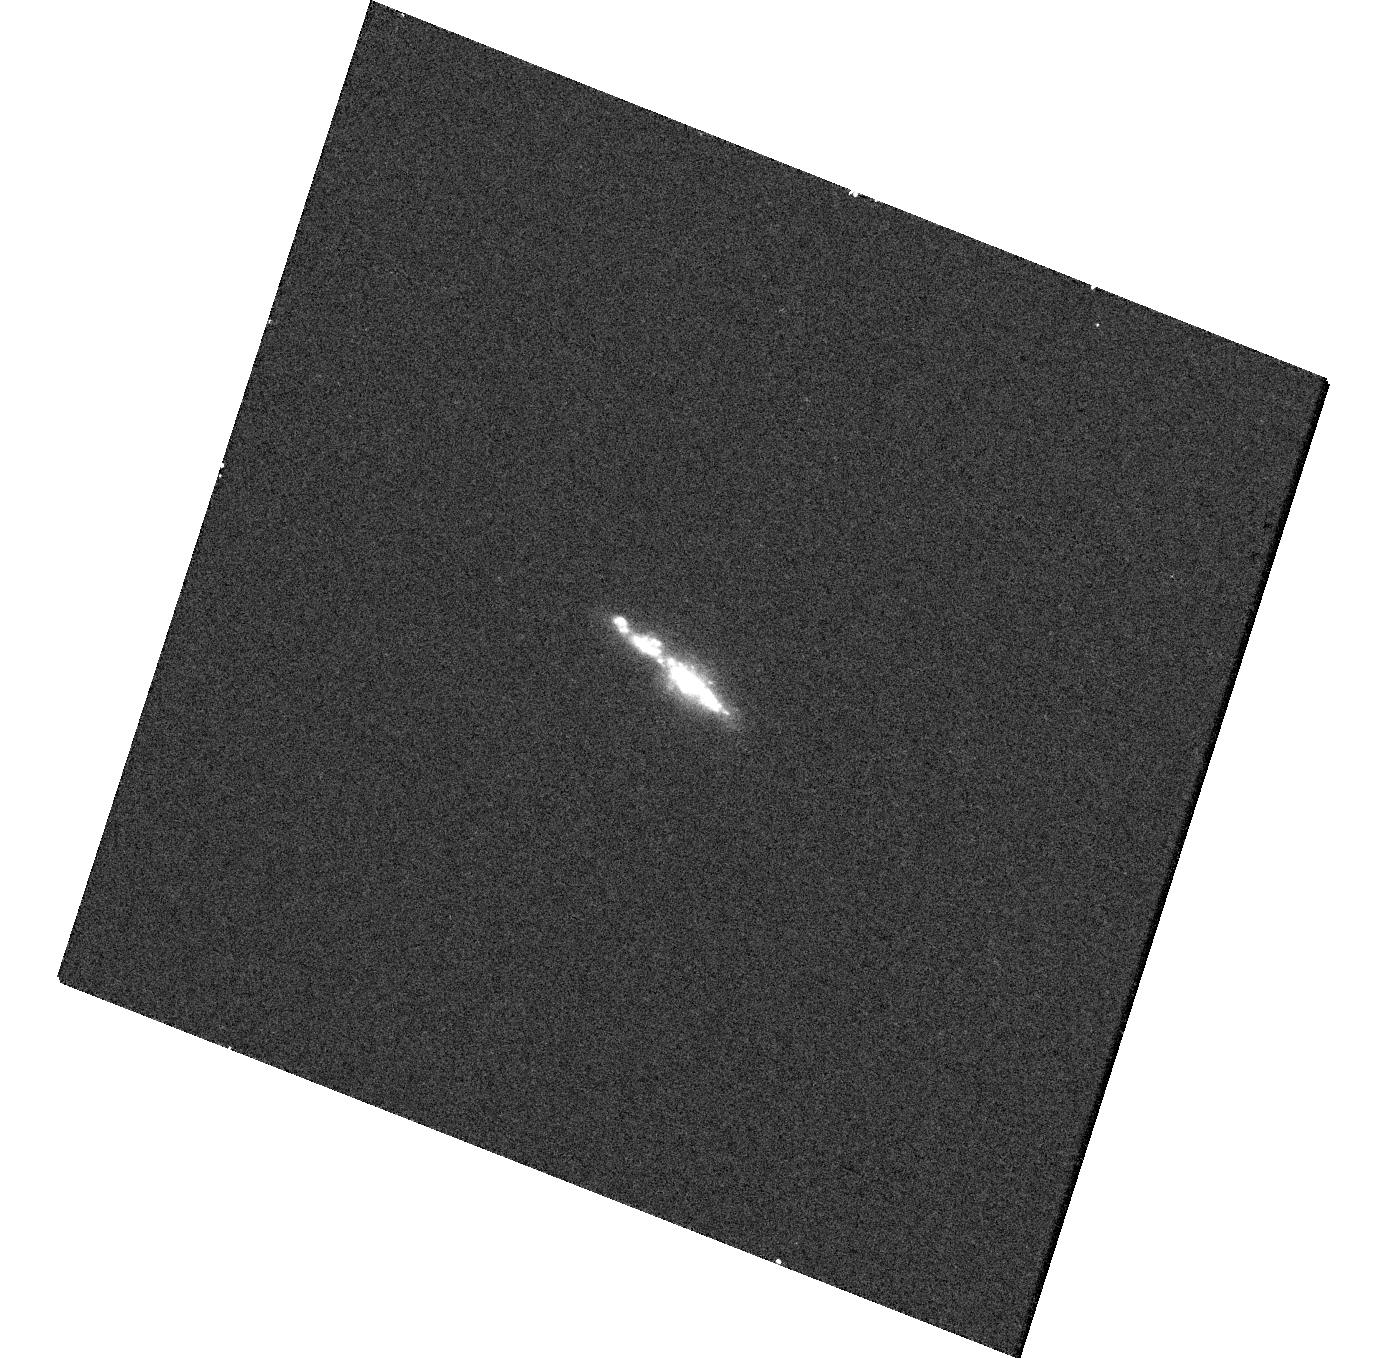
Target: J-PLUS-EELG-6. Instrument: WFC3/UVIS. Filter: F225W. Exposure: 13 min. Observation ID: hst_17578_06_wfc3_uvis_f225w_ifaq06

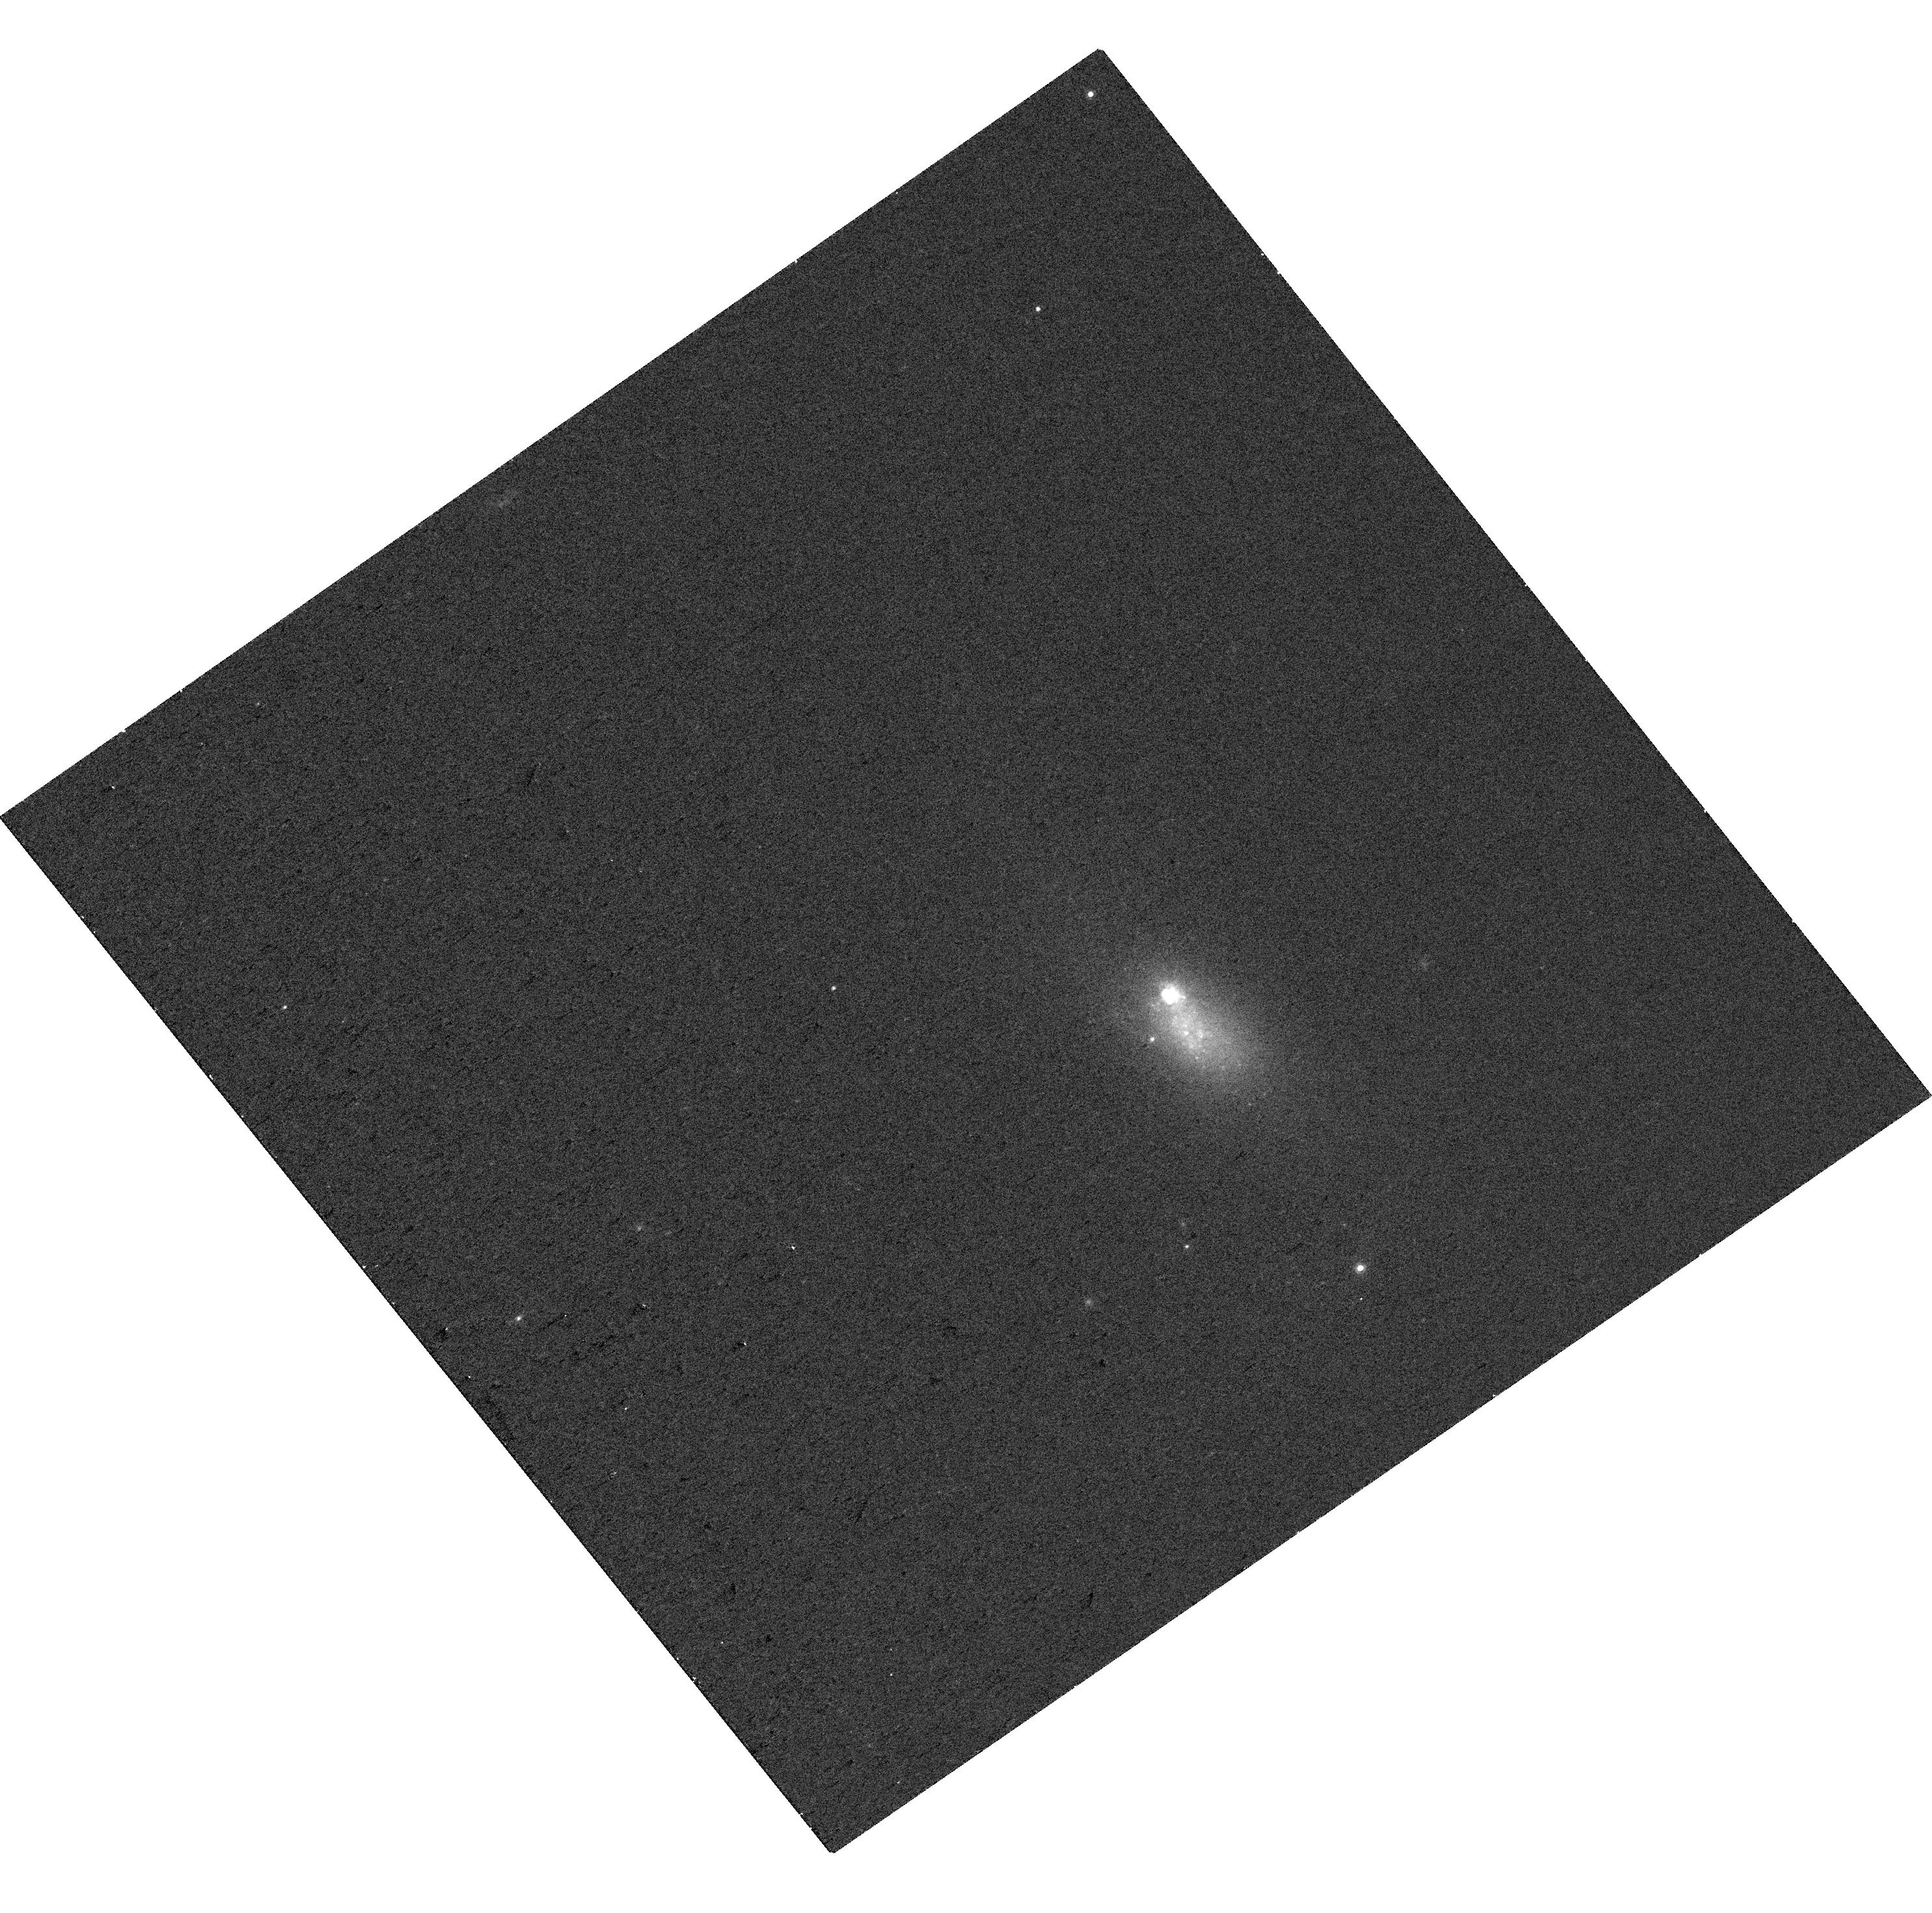
Target: J-PLUS-EELG-1. Instrument: WFC3/UVIS. Filter: F775W. Exposure: 5 min. Observation ID: hst_17578_01_wfc3_uvis_f775w_ifaq01

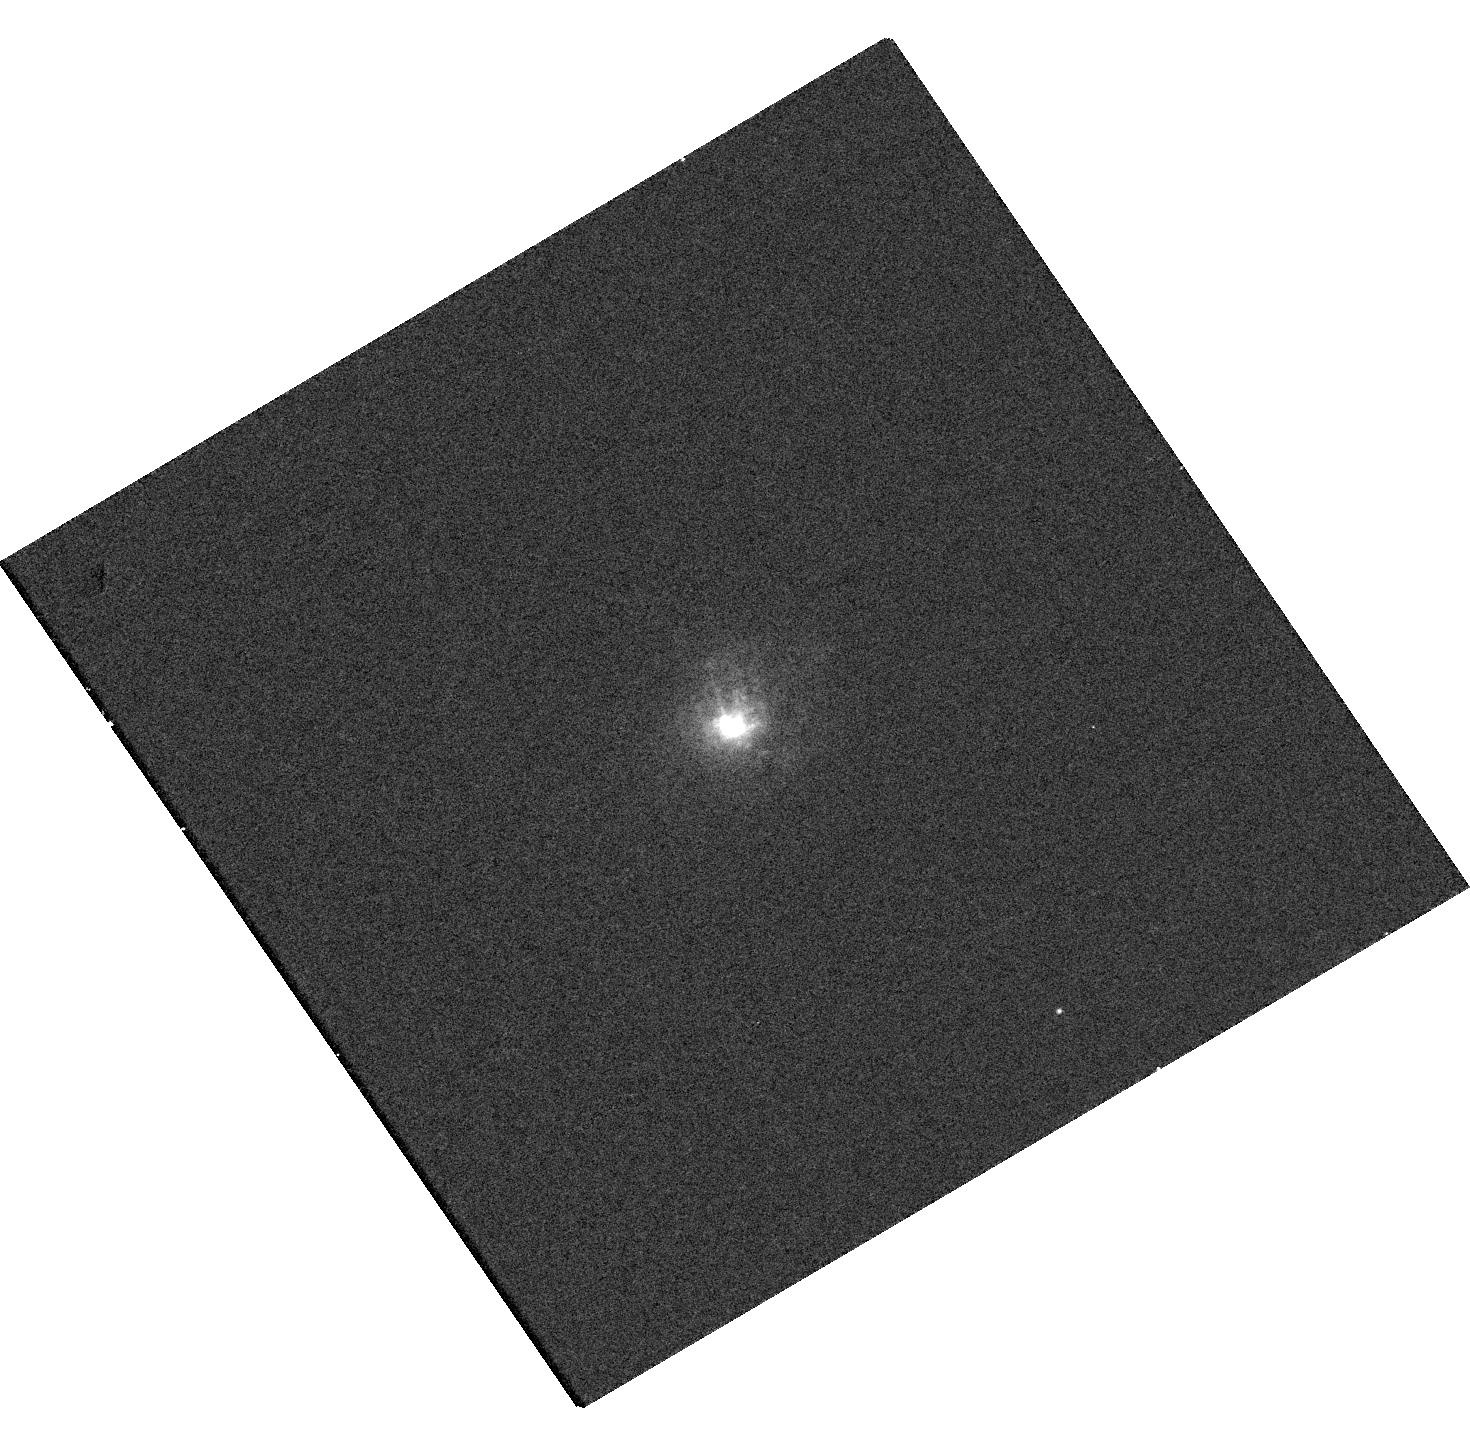
Target: J-PLUS-EELG-2. Instrument: WFC3/UVIS. Filter: F665N. Exposure: 10 min. Observation ID: hst_17578_02_wfc3_uvis_f665n_ifaq02

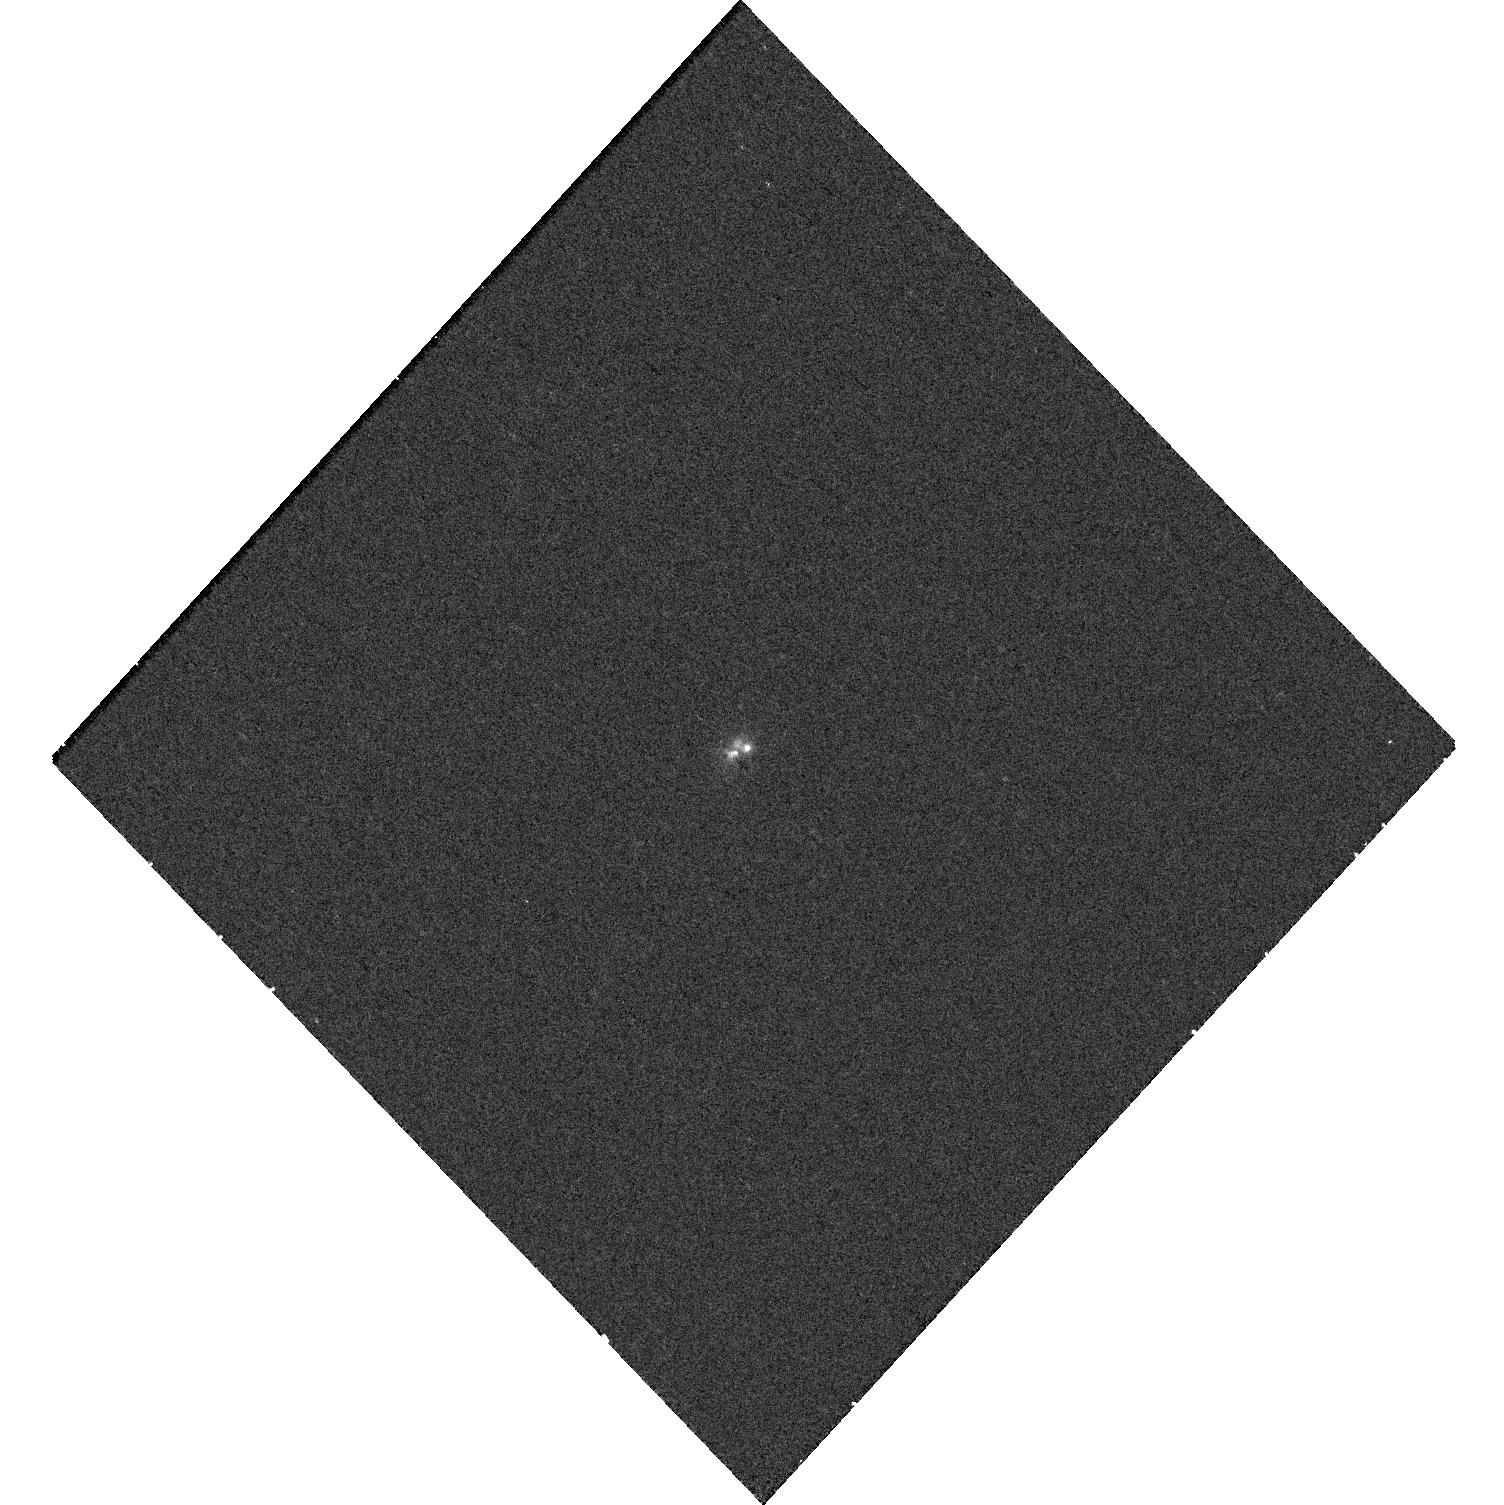
Target: J-PLUS-EELG-3. Instrument: WFC3/UVIS. Filter: F225W. Exposure: 11 min. Observation ID: hst_17578_03_wfc3_uvis_f225w_ifaq03

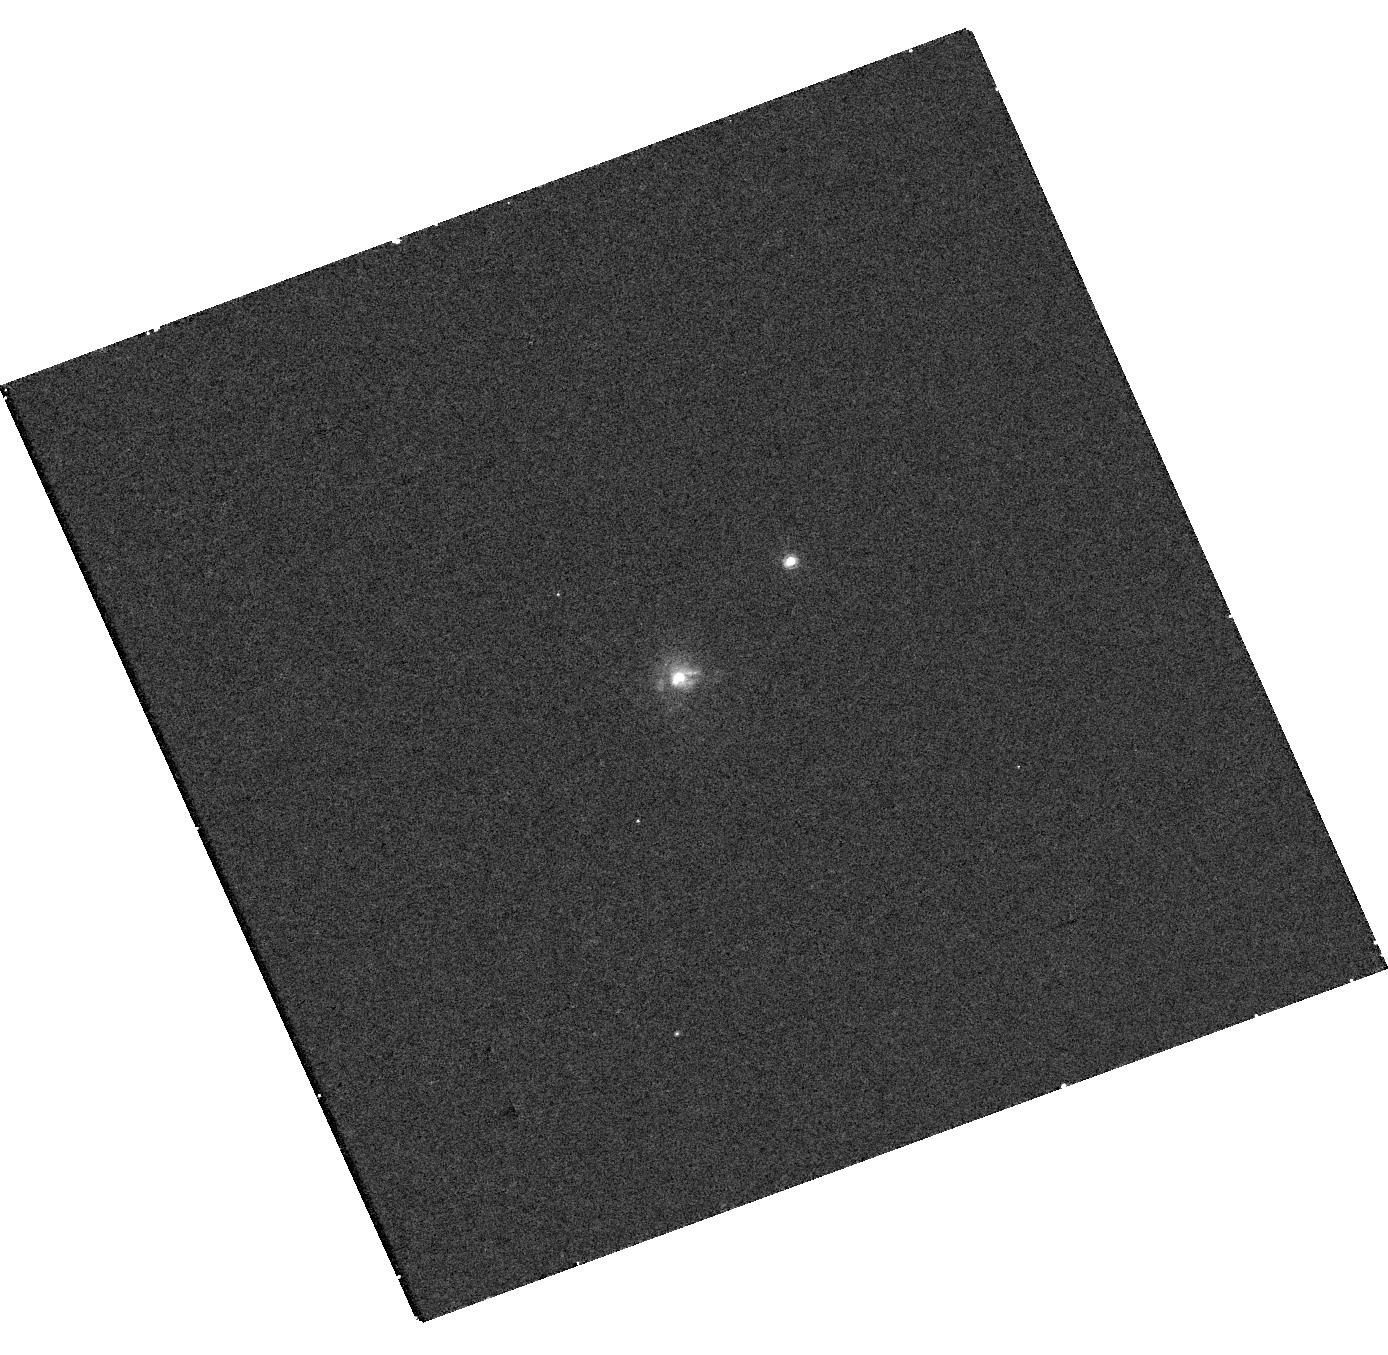
Target: J-PLUS-EELG-4. Instrument: WFC3/UVIS. Filter: F673N. Exposure: 10 min. Observation ID: hst_17578_04_wfc3_uvis_f673n_ifaq04

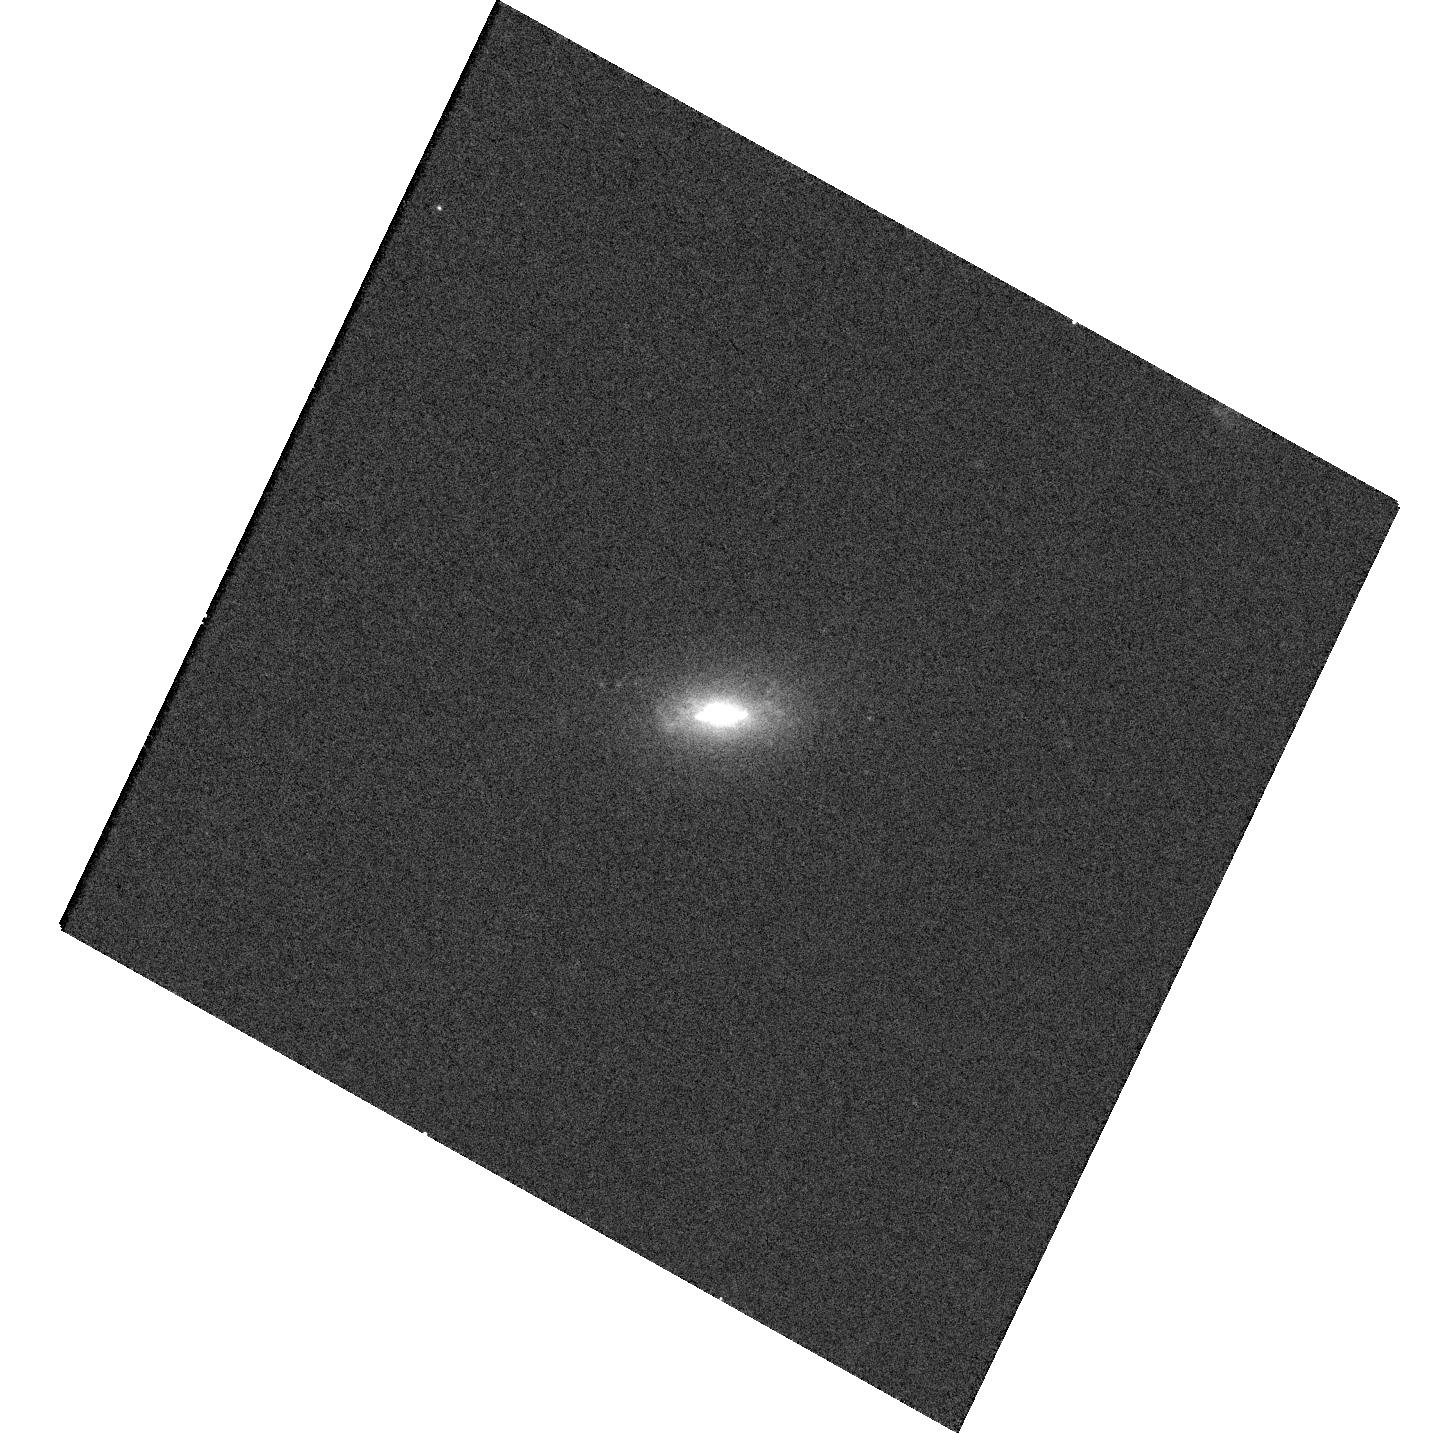
Target: J-PLUS-EELG-5. Instrument: WFC3/UVIS. Filter: F775W. Exposure: 9 min. Observation ID: hst_17578_05_wfc3_uvis_f775w_ifaq05

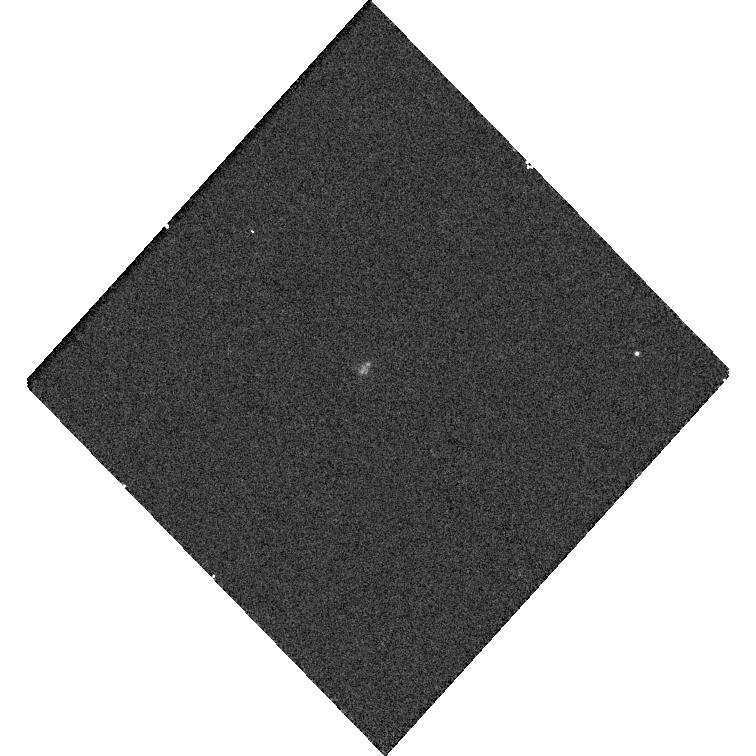
Target: J-PLUS-EELG-7. Instrument: WFC3/UVIS. Filter: F225W. Exposure: 13 min. Observation ID: hst_17578_07_wfc3_uvis_f225w_ifaq07

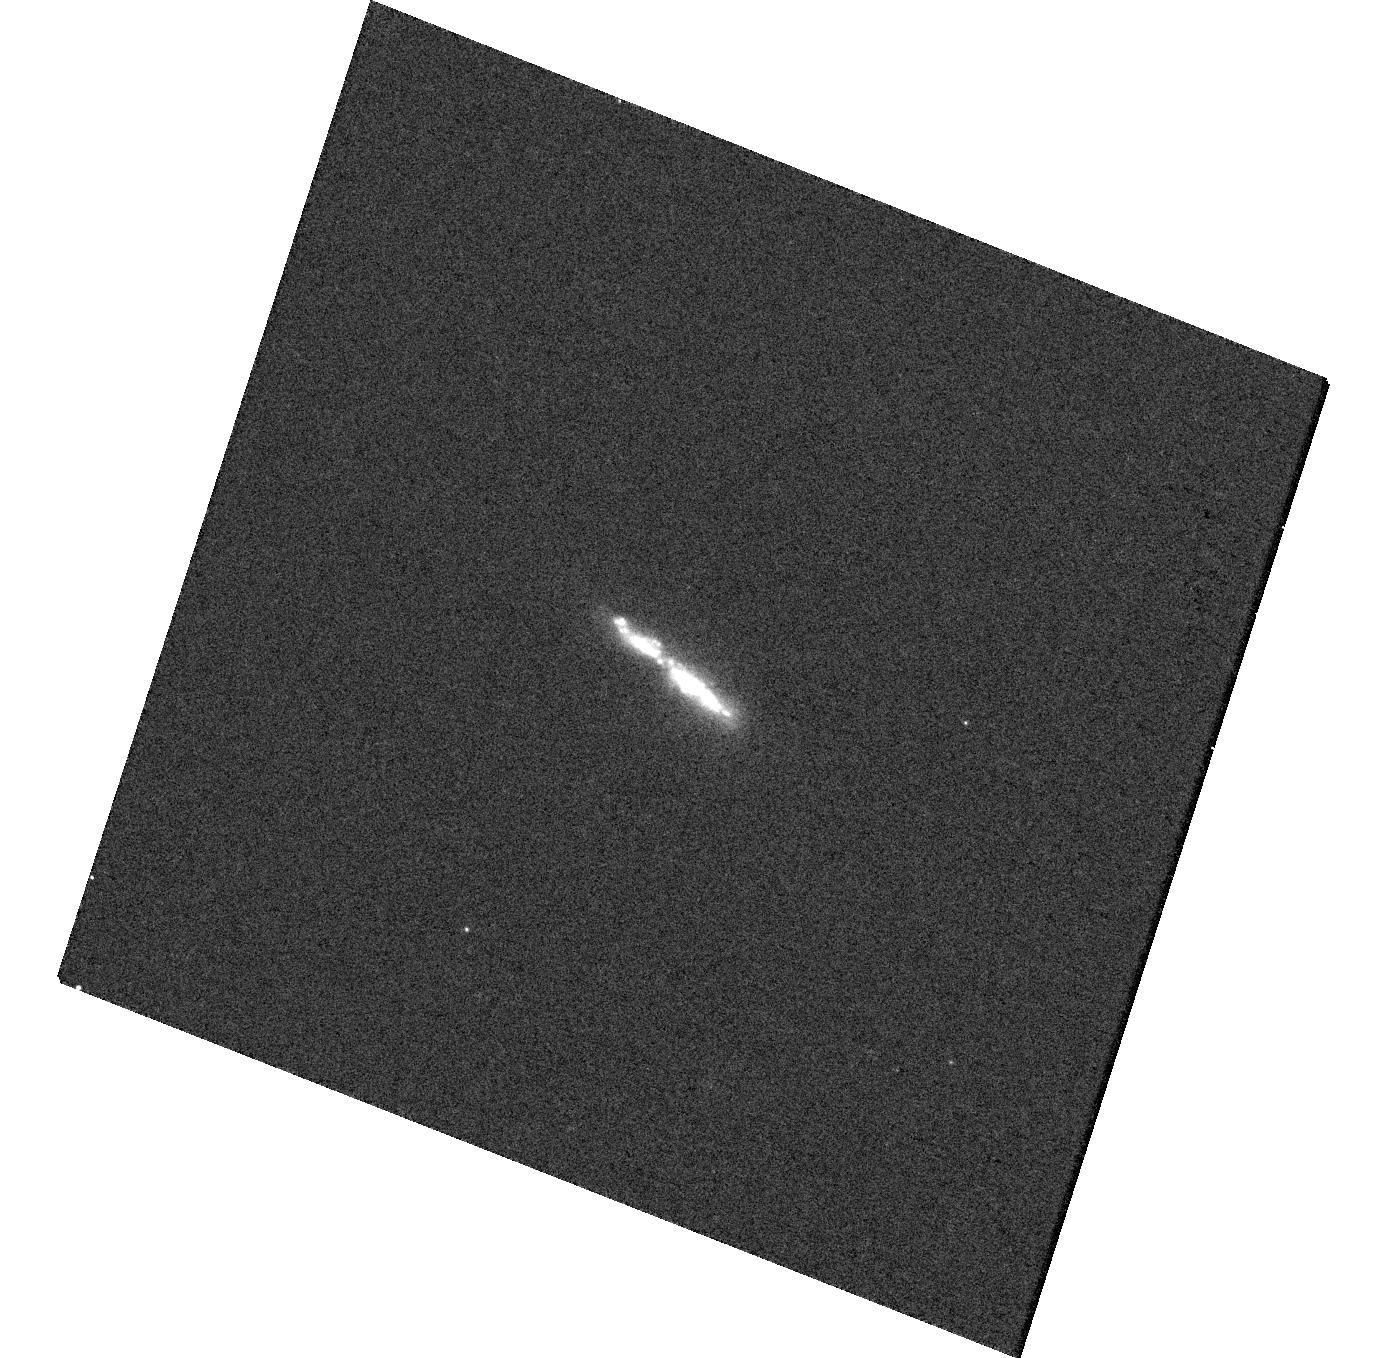
Target: J-PLUS-EELG-6. Instrument: WFC3/UVIS. Filter: F621M. Exposure: 9 min. Observation ID: hst_17578_06_wfc3_uvis_f621m_ifaq06

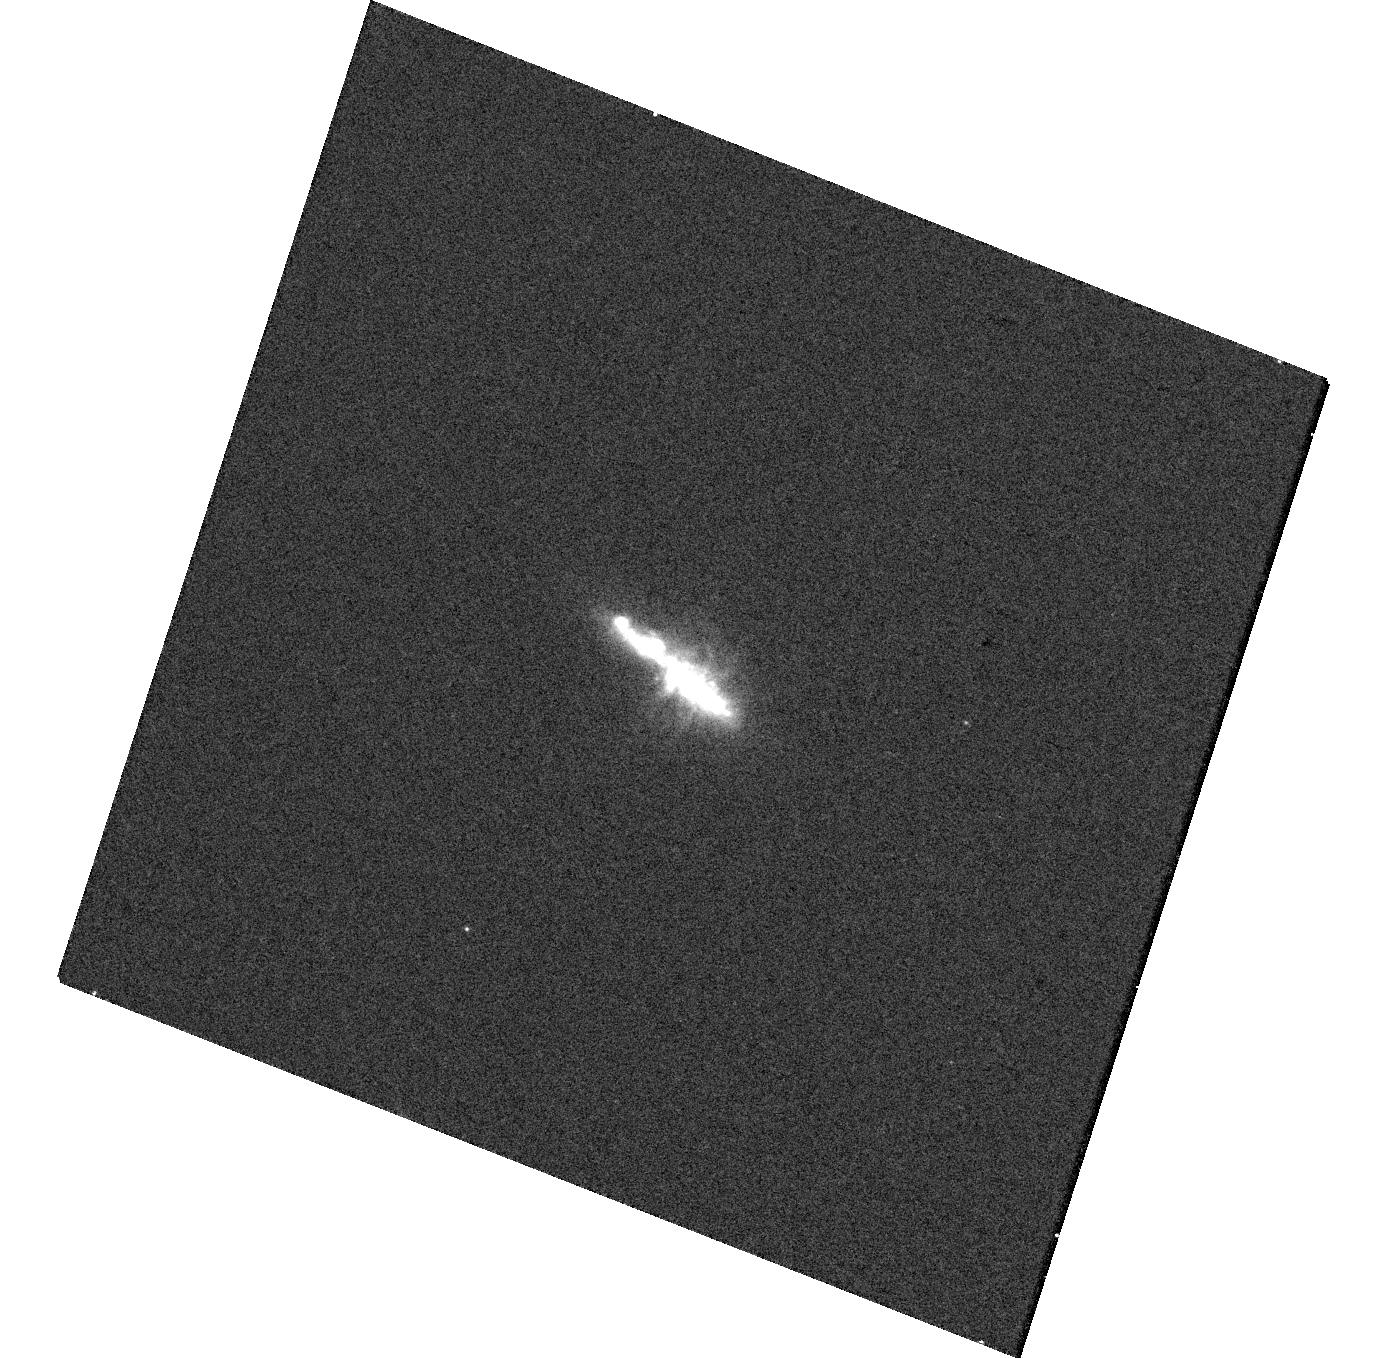
Target: J-PLUS-EELG-6. Instrument: WFC3/UVIS. Filter: F547M. Exposure: 9 min. Observation ID: hst_17578_06_wfc3_uvis_f547m_ifaq06

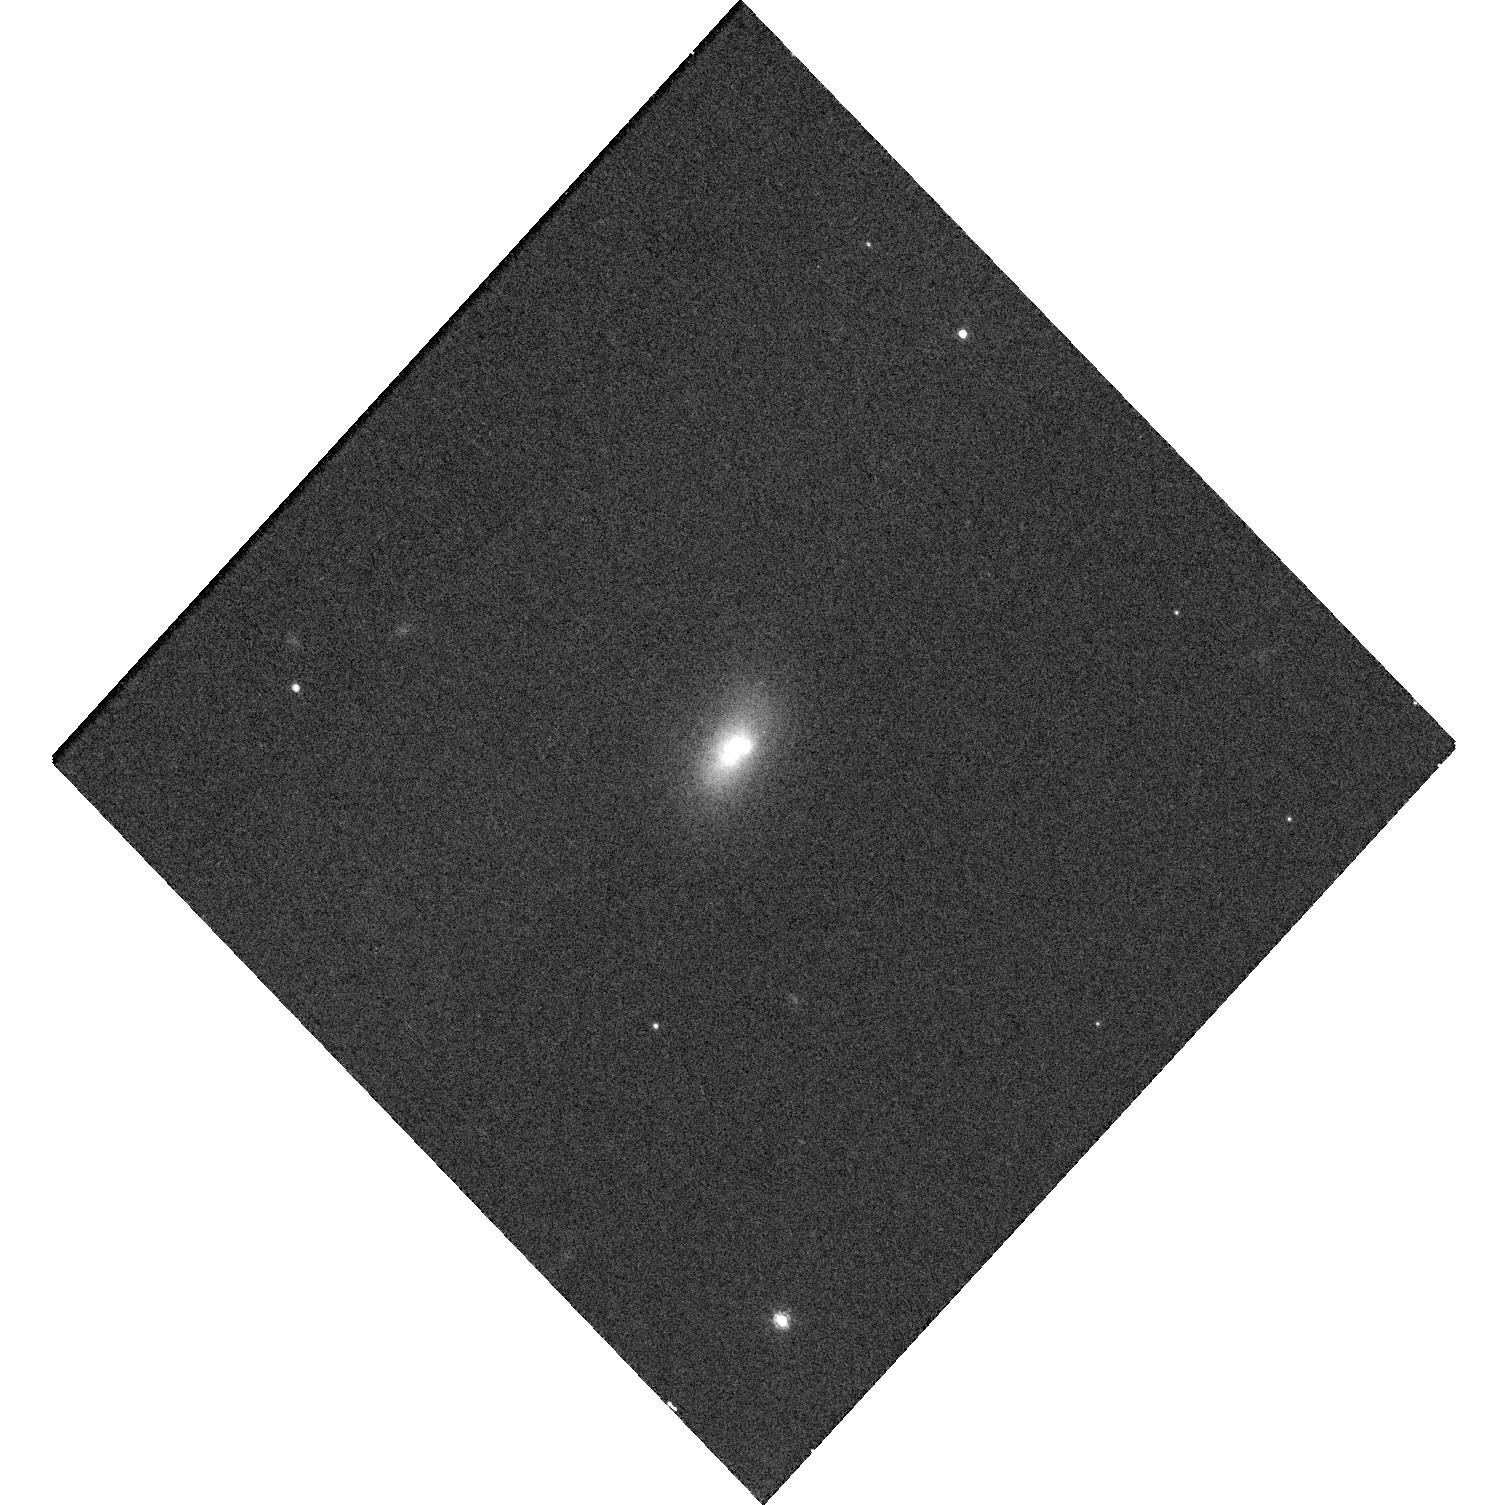
Target: J-PLUS-EELG-3. Instrument: WFC3/UVIS. Filter: F775W. Exposure: 9 min. Observation ID: hst_17578_03_wfc3_uvis_f775w_ifaq03

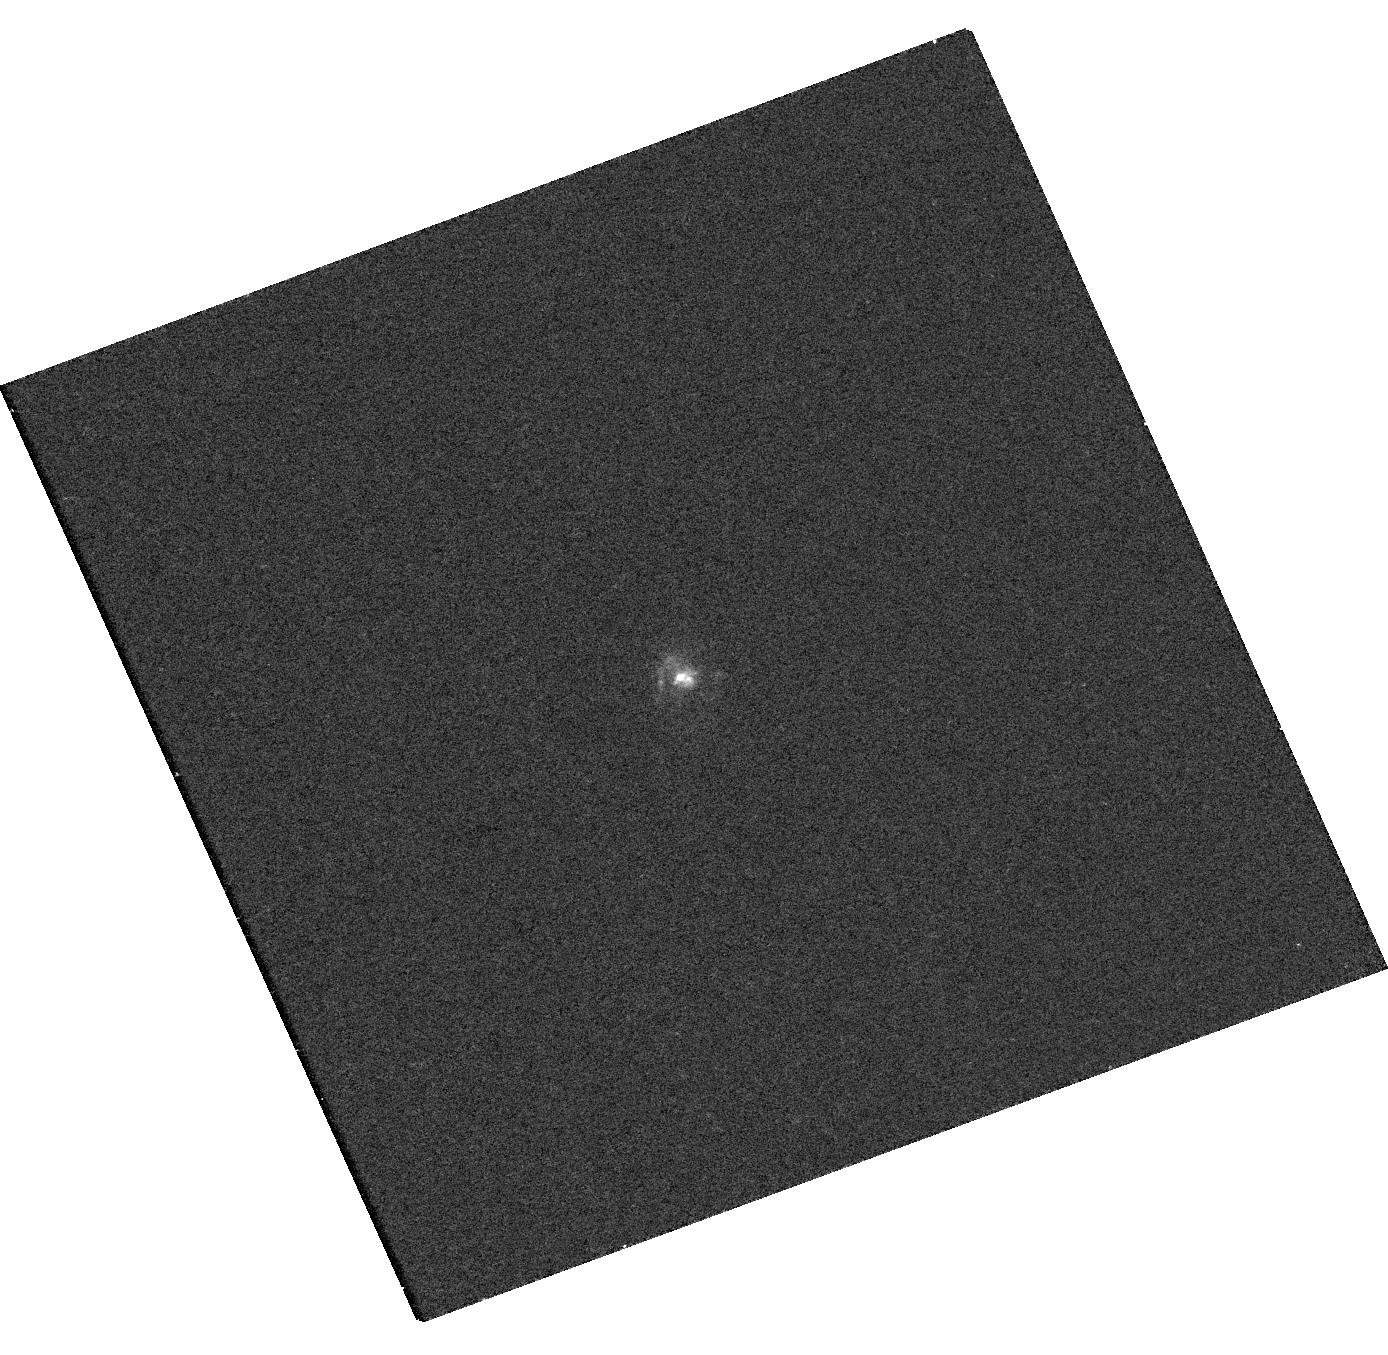
Target: J-PLUS-EELG-4. Instrument: WFC3/UVIS. Filter: F225W. Exposure: 12 min. Observation ID: hst_17578_04_wfc3_uvis_f225w_ifaq04

Eat Your Green Pea Galaxies!7 (PI: Irwin, Jimmy A.)

The early Universe was re-ionized by high energy photons for which high-mass X-ray binaries (HMXBs) in low-metallicity, dwarf galaxies with high SFR might have contributed significantly to the process. Green Pea galaxies are believed to be low-z analogs to these cosmologically important ionizers, and are characterized by strong [OIII] emission indicative of a very young stellar population. As such, they are predicted to have a high L_(X, HMXB)/SFR ratio. We have identified seven new Green Pea galaxies with J-PLUS that are near enough to be detected with Chandra, and our sample will double the number of X-ray detected Green Peas. Our goal is to use the X-ray emission with joint HST imaging to trace the connection between HMXBs and star formation in such extreme emission line galaxies.